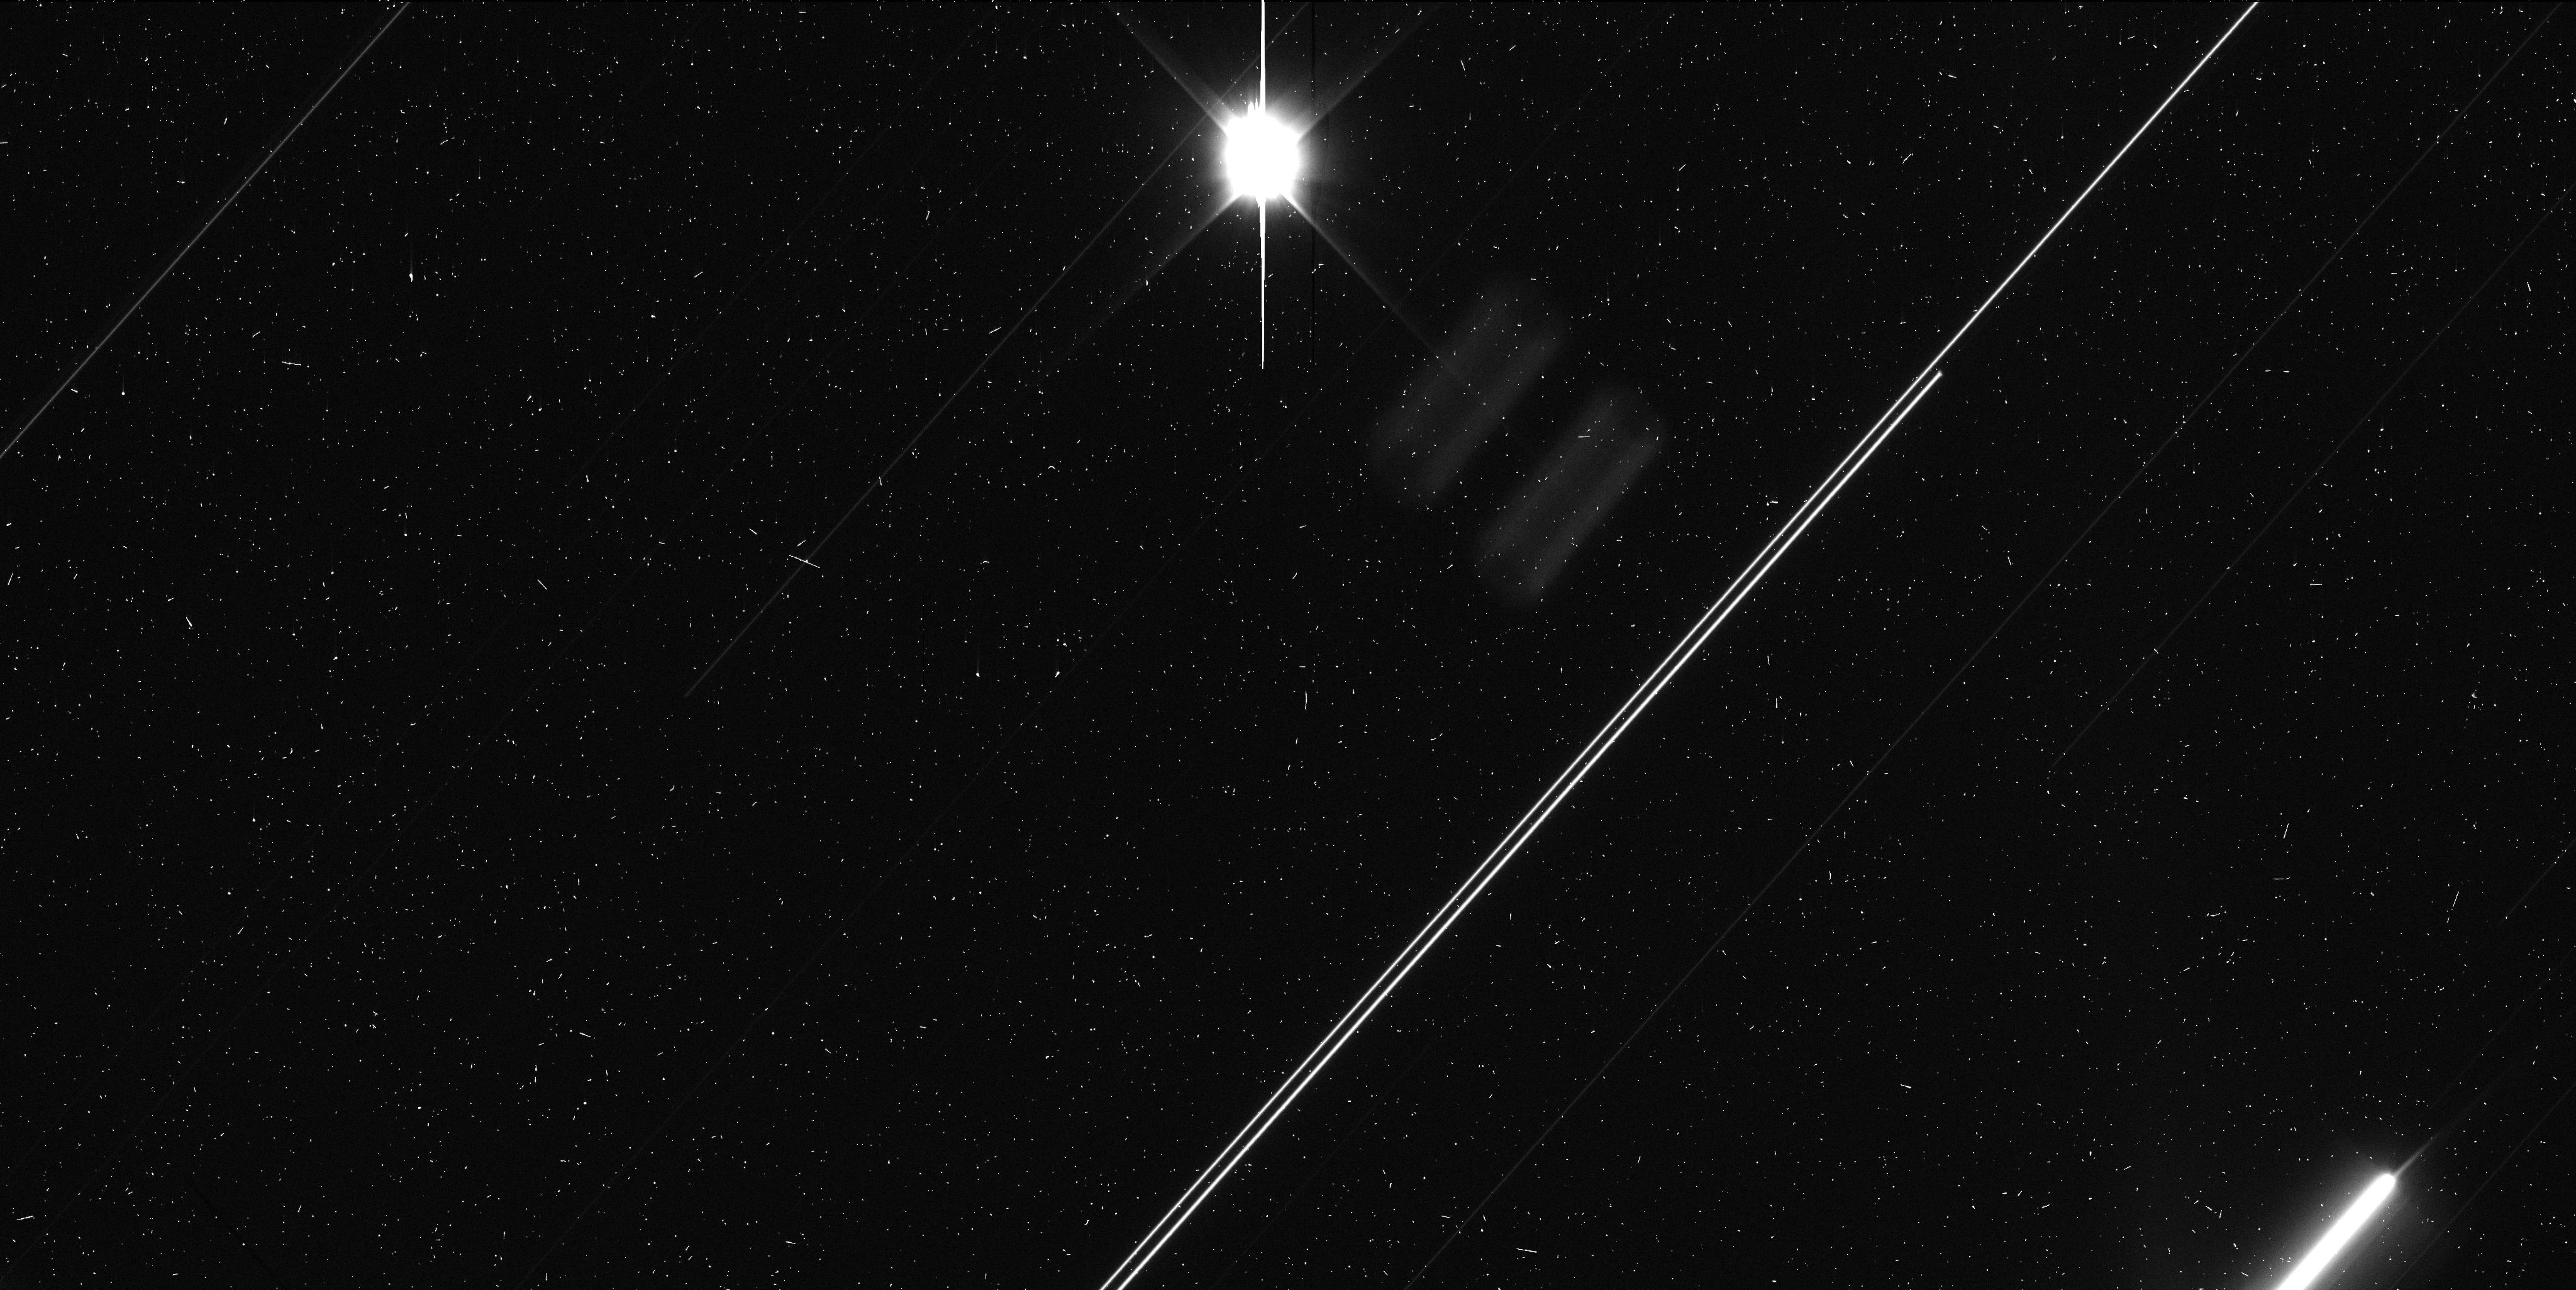
Target: PHAETHON. Instrument: WFC3/UVIS. Filter: F350LP. Exposure: 6 min. Observation ID: idlta1iqq

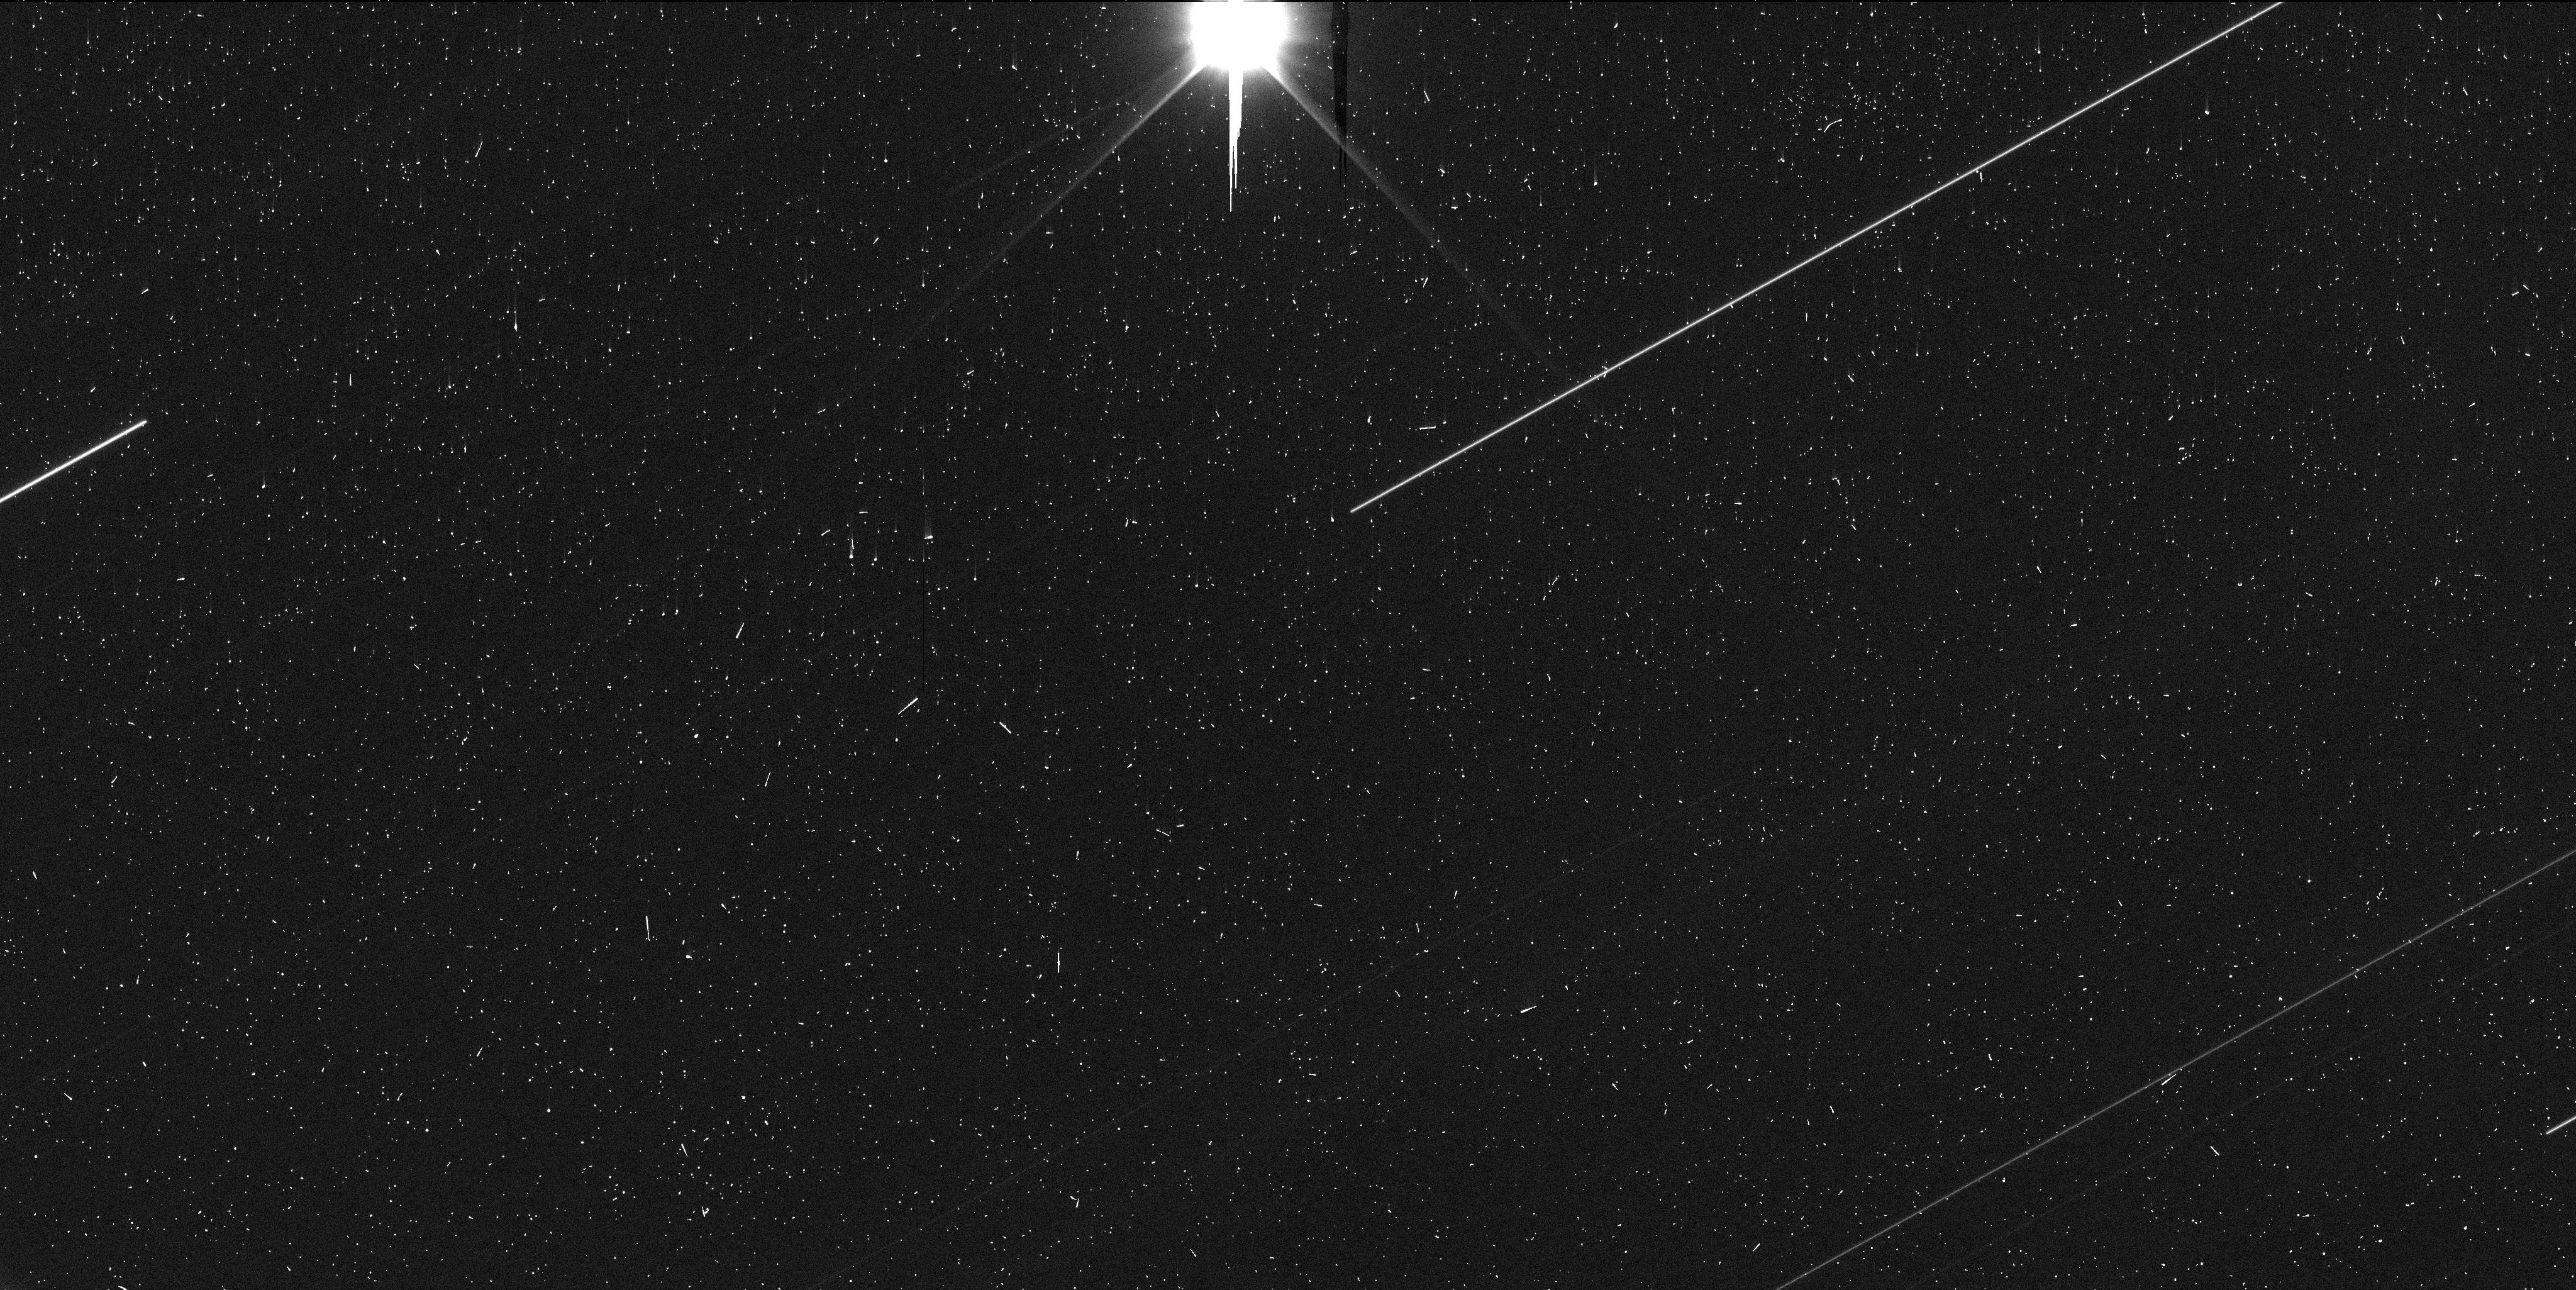
Target: PHAETHON. Instrument: WFC3/UVIS. Filter: F350LP. Exposure: 6 min. Observation ID: idlta2j4q

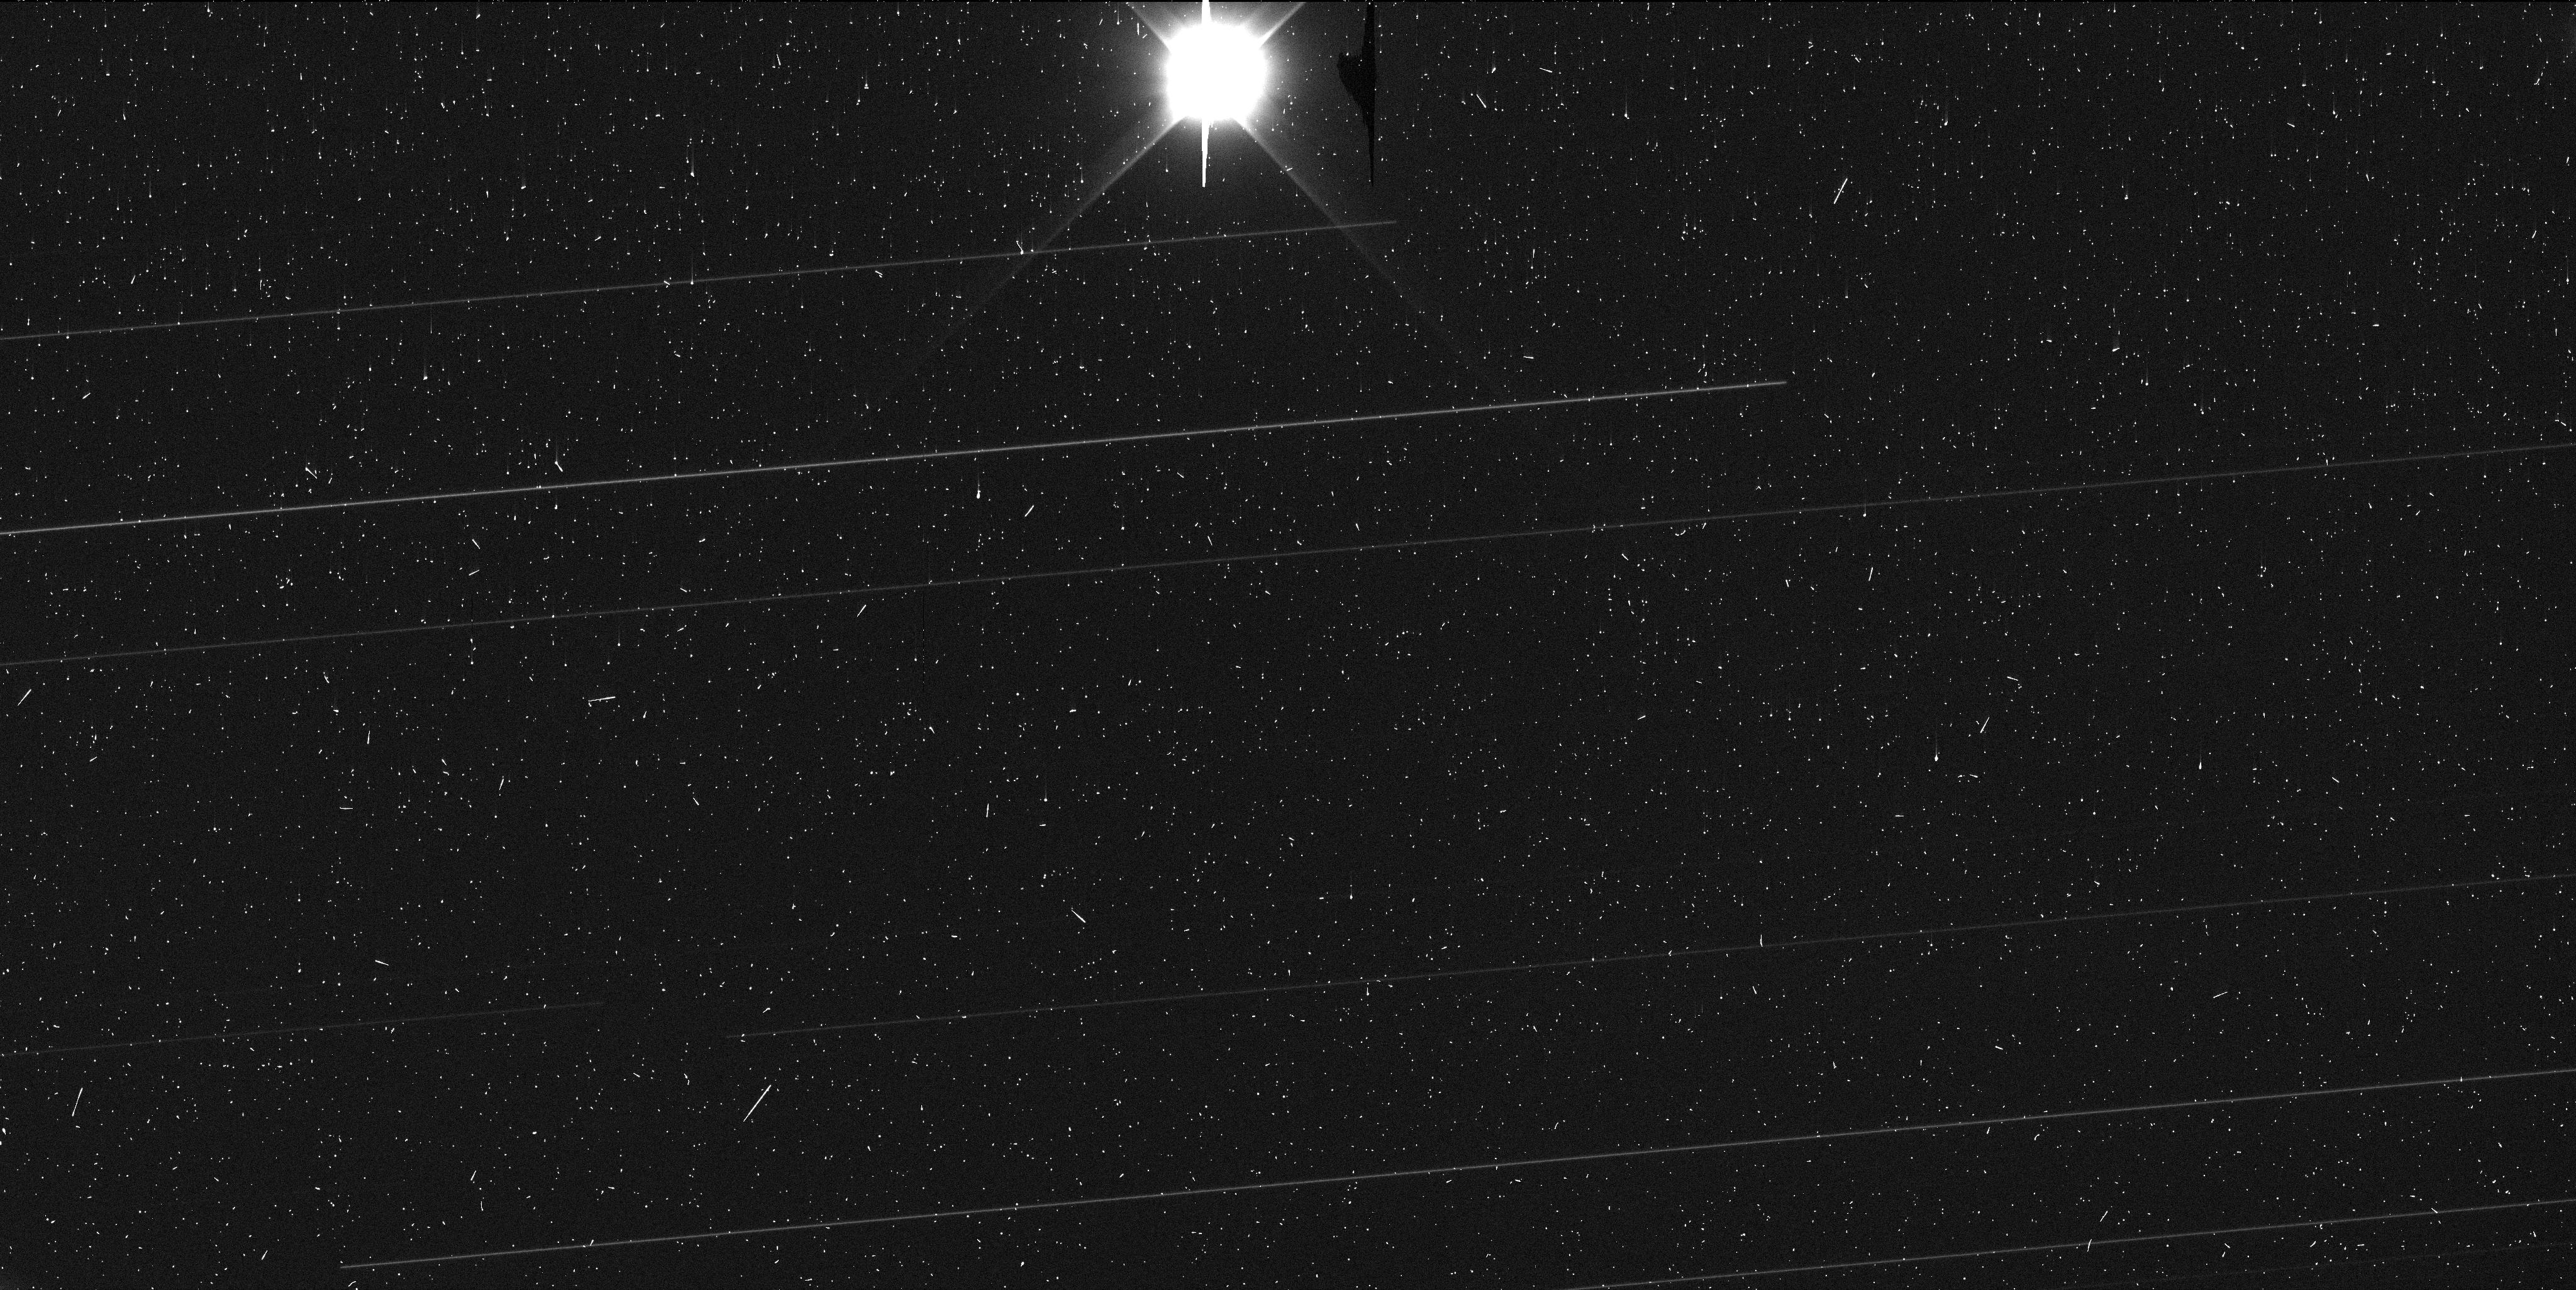
Target: PHAETHON. Instrument: WFC3/UVIS. Filter: F350LP. Exposure: 6 min. Observation ID: idlta3jgq

Phaethon Near Earth (PI: Jewitt, David)

Planet-crossing asteroid (3200) Phaethon, source of the Geminid meteoroid stream, will pass close to Earth in December 2017. Observations with HST are proposed to image debris ejected from this object at 1 AU heliocentric distance, to estimate the ejection velocities as the Earth passes through the orbit plane, and to estimate the dust production rate for comparison with the rates needed to sustain the Geminid stream in steady-state. These measurements will help determine the mechanism behind the ejection of the Geminids, a long-standing puzzle. While the release of micron-sized particles (probably by thermal fracture) has been recorded at Phaethon's perihelion (0.14 AU), mass loss has never been detected otherwise, raising the puzzle of the ejection mechanism and duration. The close approach (0.07 AU) on December 17 gives a once-in-a-lifetime opportunity to observe Phaethon at high sensitivity with a resolution of a few kilometers.